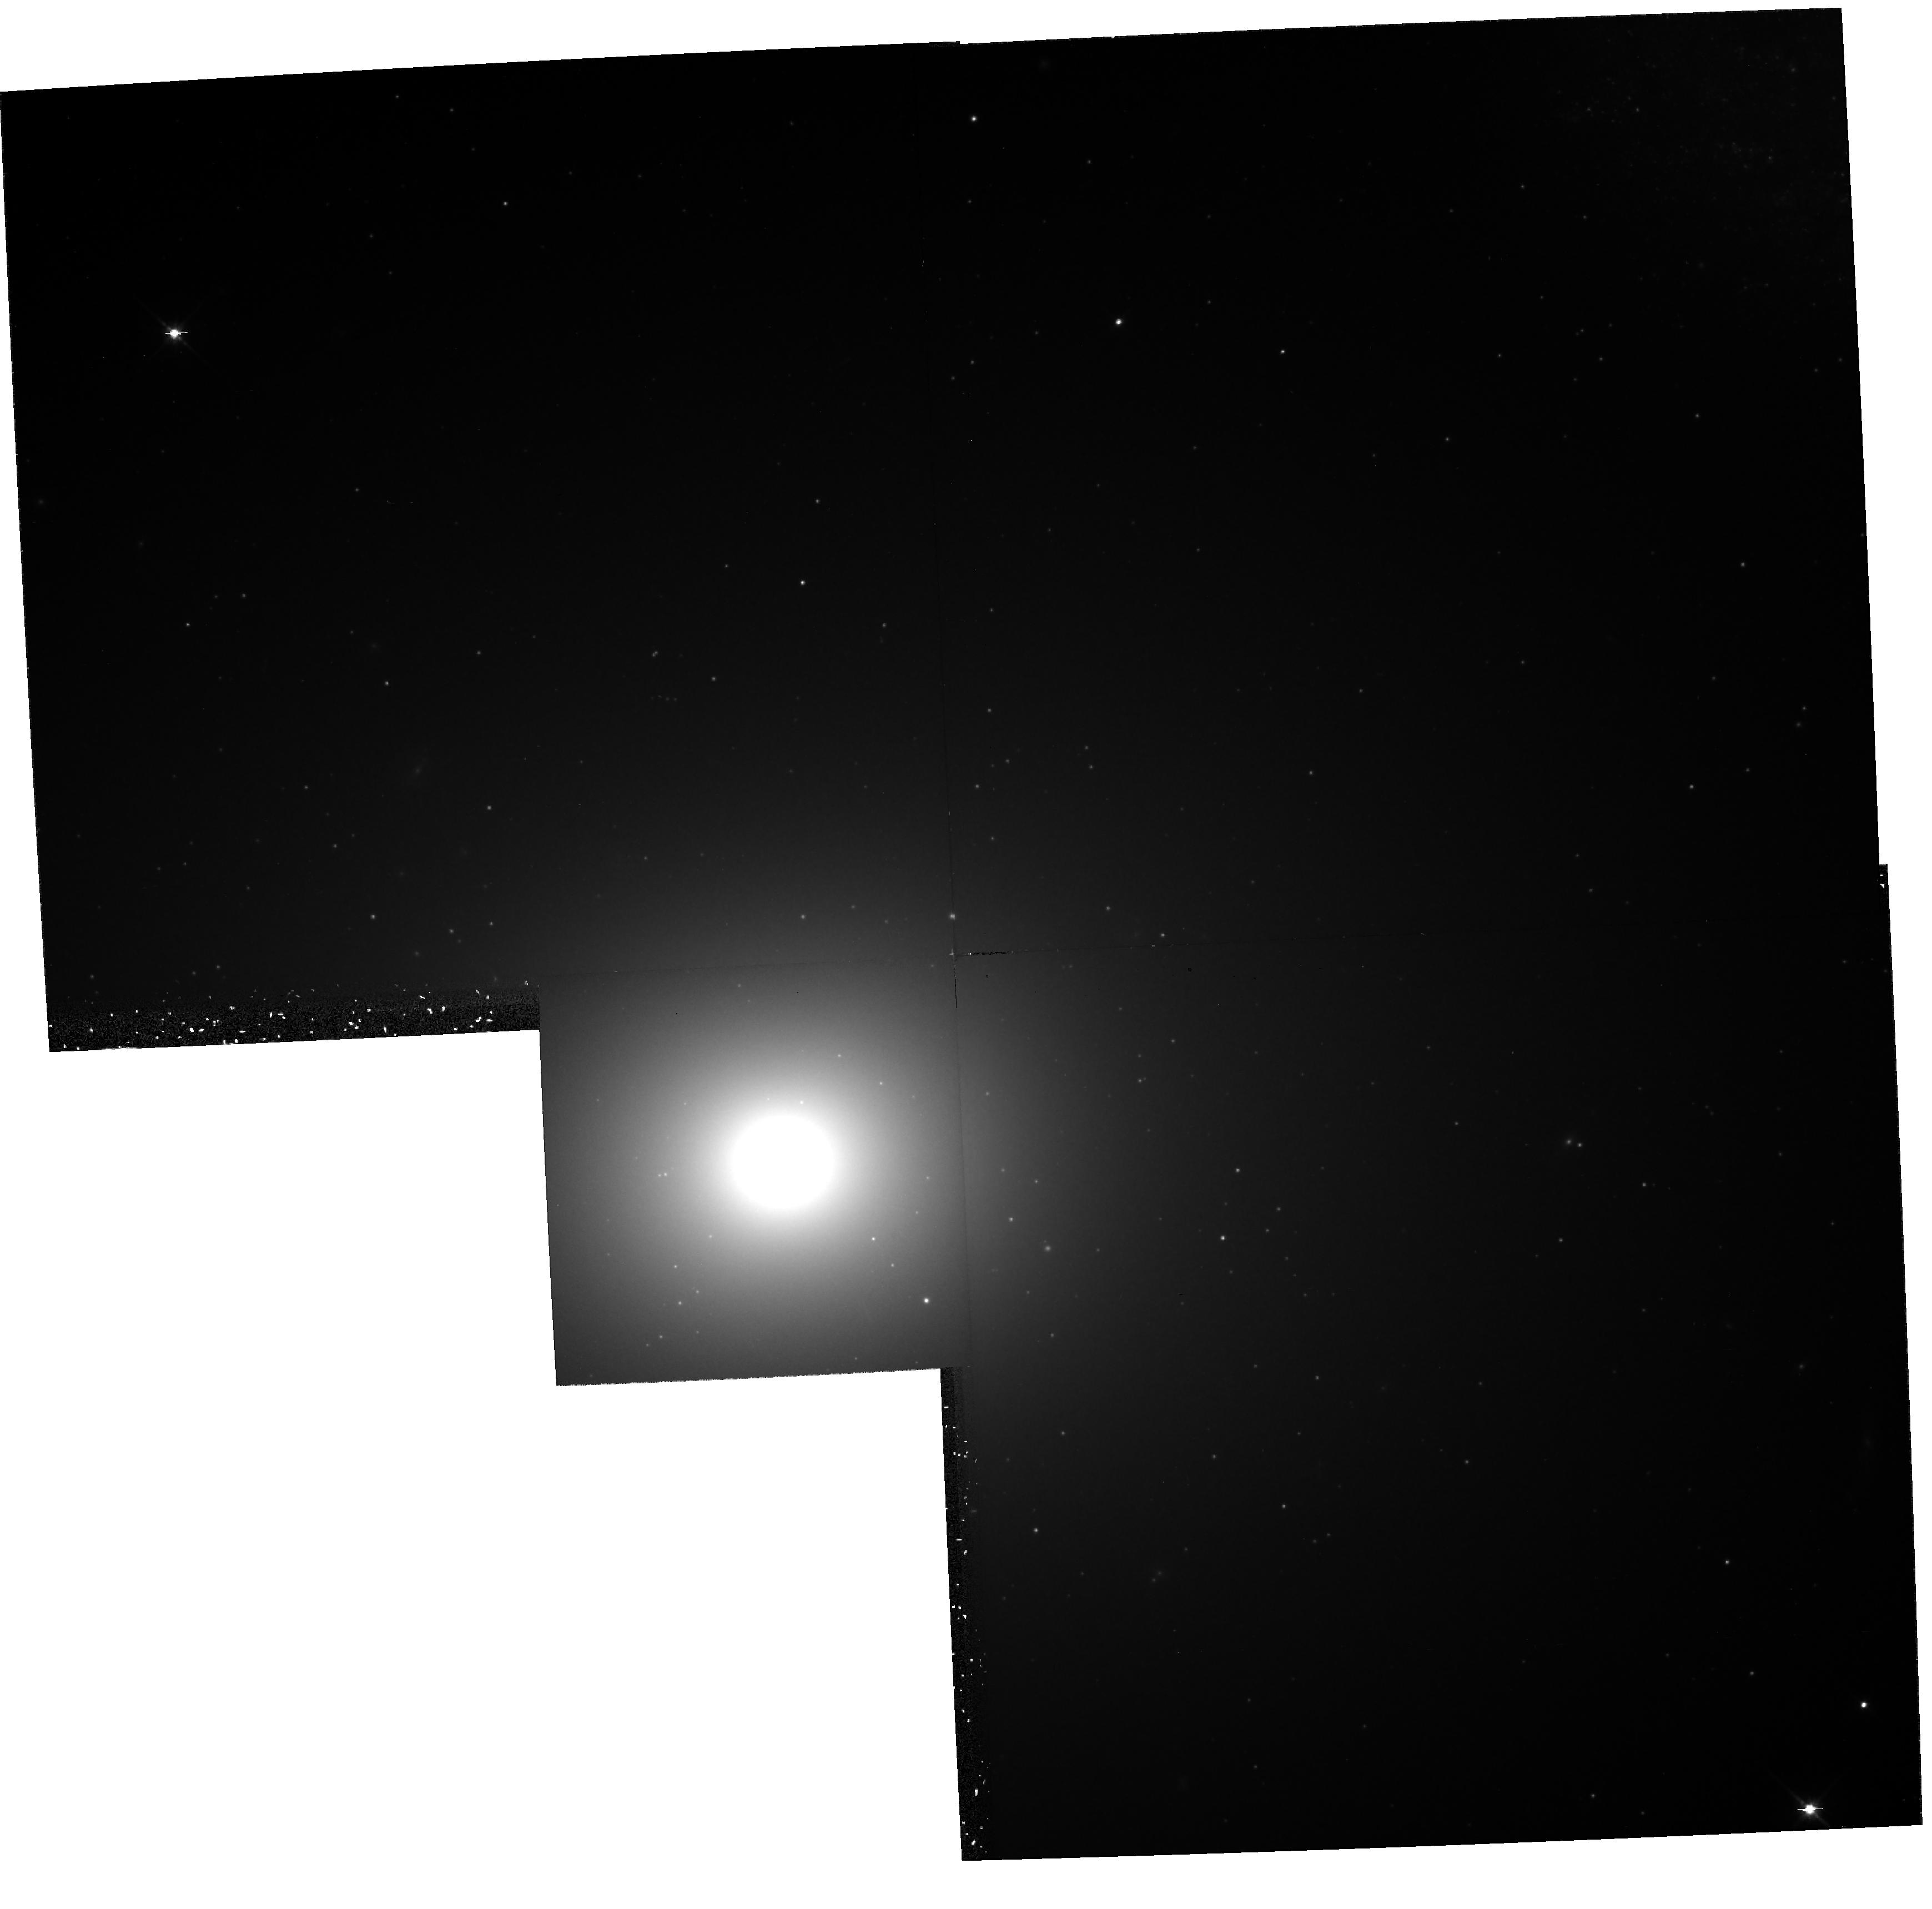
Target: NGC4649-NUC
Instrument: WFPC2/PC
Filter: F814W
Exposure: 42 min
Observation ID: hst_6286_03_wfpc2_pc_f814w_u2qo03

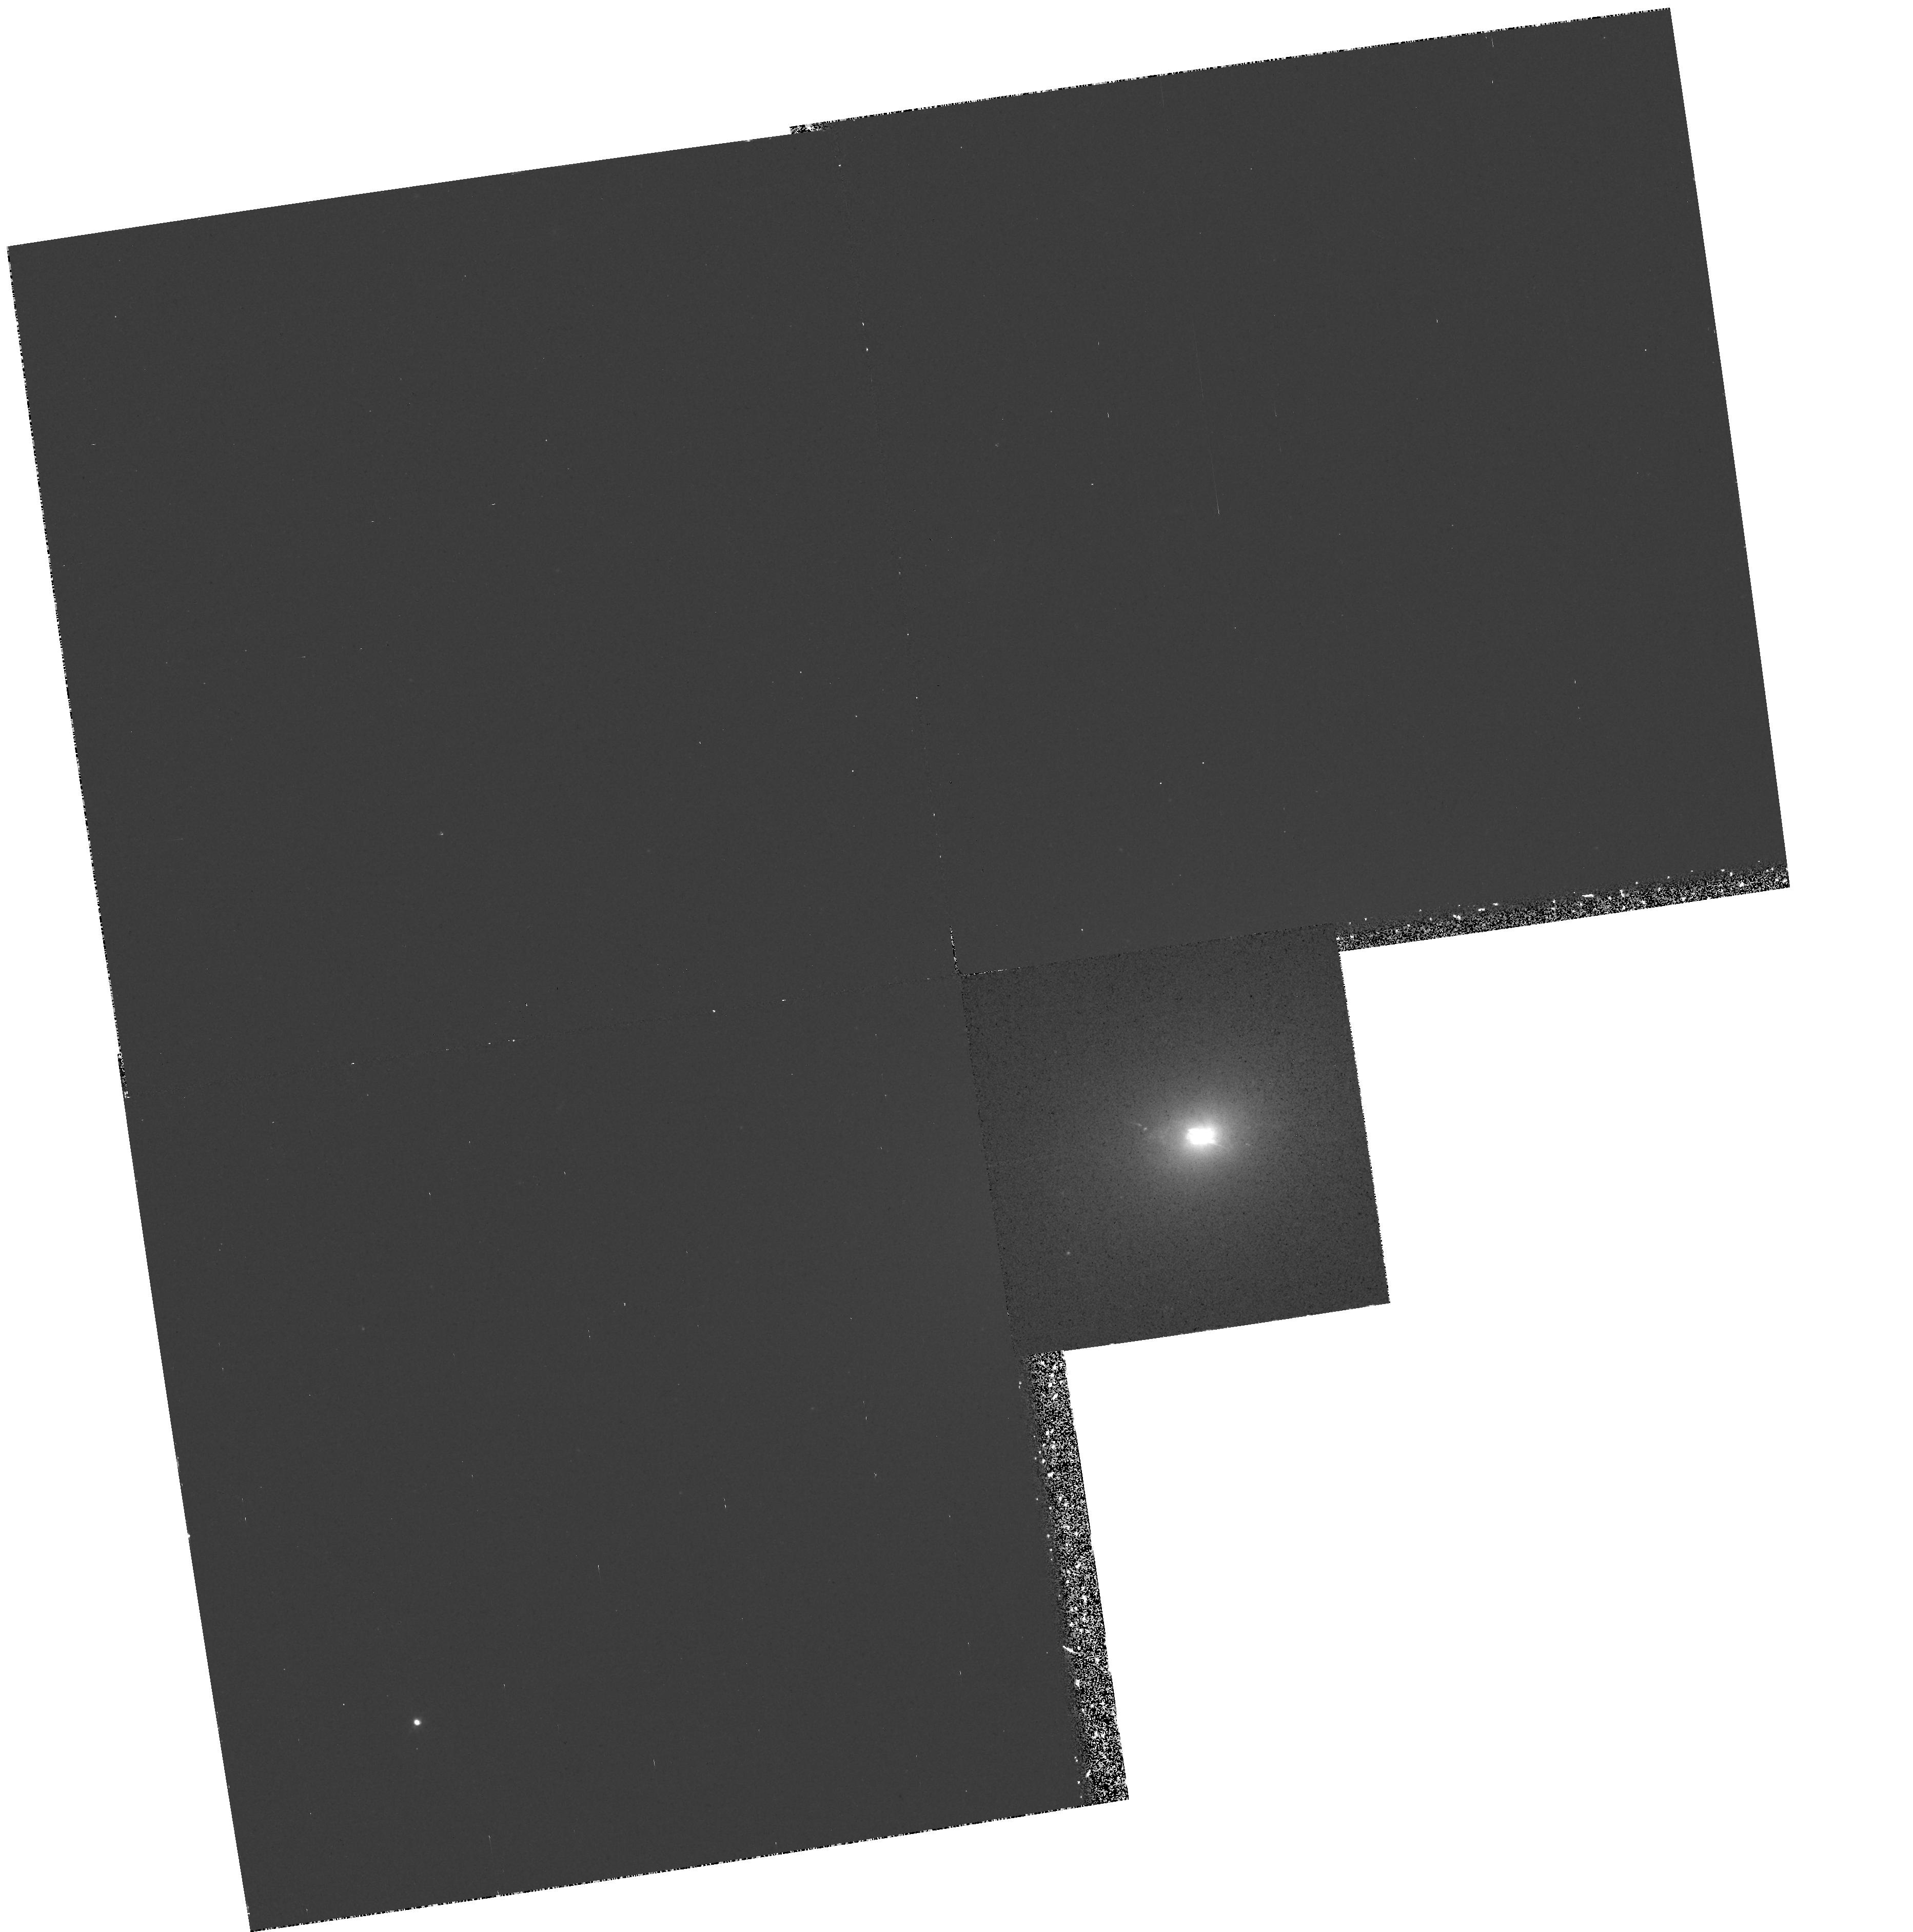
Target: NGC1052-NUC
Instrument: WFPC2/PC
Filter: F658N
Exposure: 32 min
Observation ID: hst_6286_01_wfpc2_pc_f658n_u2qo01

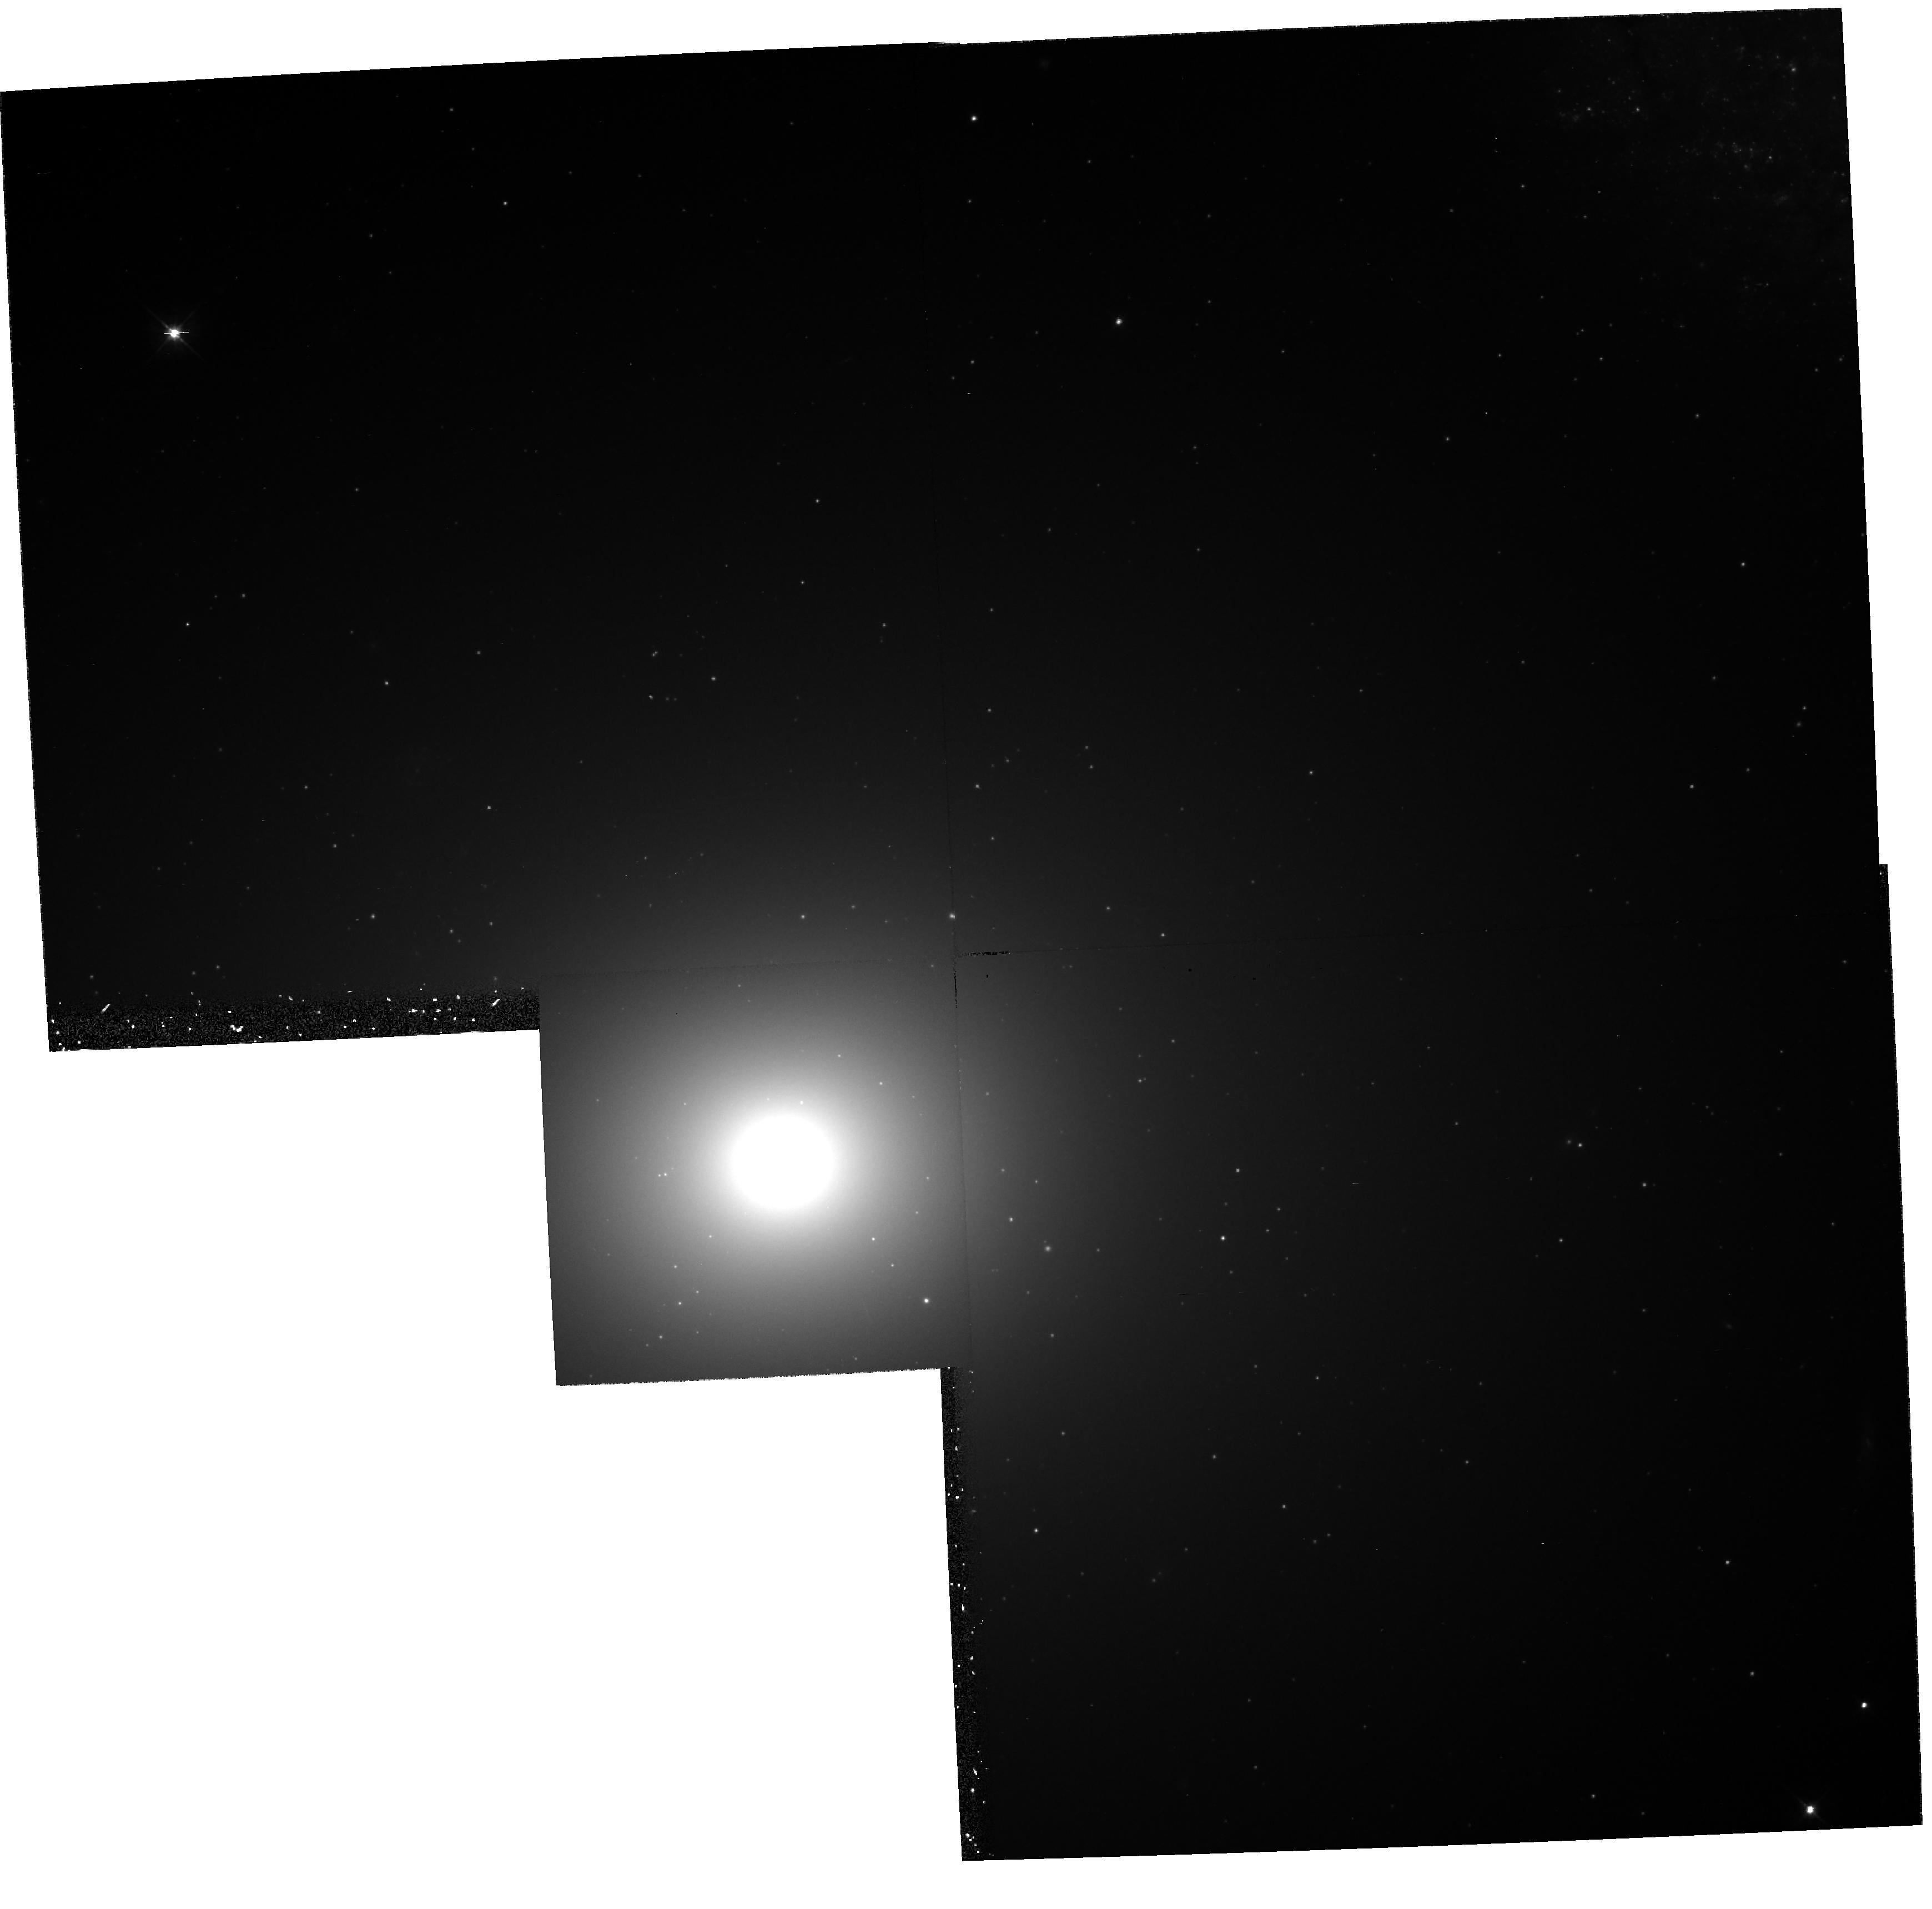
Target: NGC4649-NUC
Instrument: WFPC2/PC
Filter: F555W
Exposure: 35 min
Observation ID: hst_6286_03_wfpc2_pc_f555w_u2qo03

NUCLEI OF NEARLY NORMAL GALAXIES (WC12): CYCLE 5 (PI: Westphal, J. A.)

Direct images of the nuclei of nearby galaxies taken with the Planetary Camera will be used to measure the space density profile of luminous material and the nuclear color gradients in these objects. Galaxies will be imaged with the F555W and F814W filters. Serveral objects known to contain ionized gas will also be imaged in narrow -band filters to obtain the gas distribution. In M31 and M32 a special series of ultra-violet exposures will be taken to study the hot stellar population. The sample of objects contains several normal ellipticals covering a broad range in nuclear surface brightness and concentration class, several nearby galaxies covering a range of Hubble types, and a few Seyfert and otherwise slightly abnormal nuclei. The images taken will also be searched for bright stars, inner globular clusters, and absorbing interstellar dust. The far UV exposures in M31 and M32 are designed to discover the source of the the far-UV upturn in the light of old stellar populations. The brightness and luminosity function of any point sources will be measured, along with the brightness and distrubution of the diffuse background light.